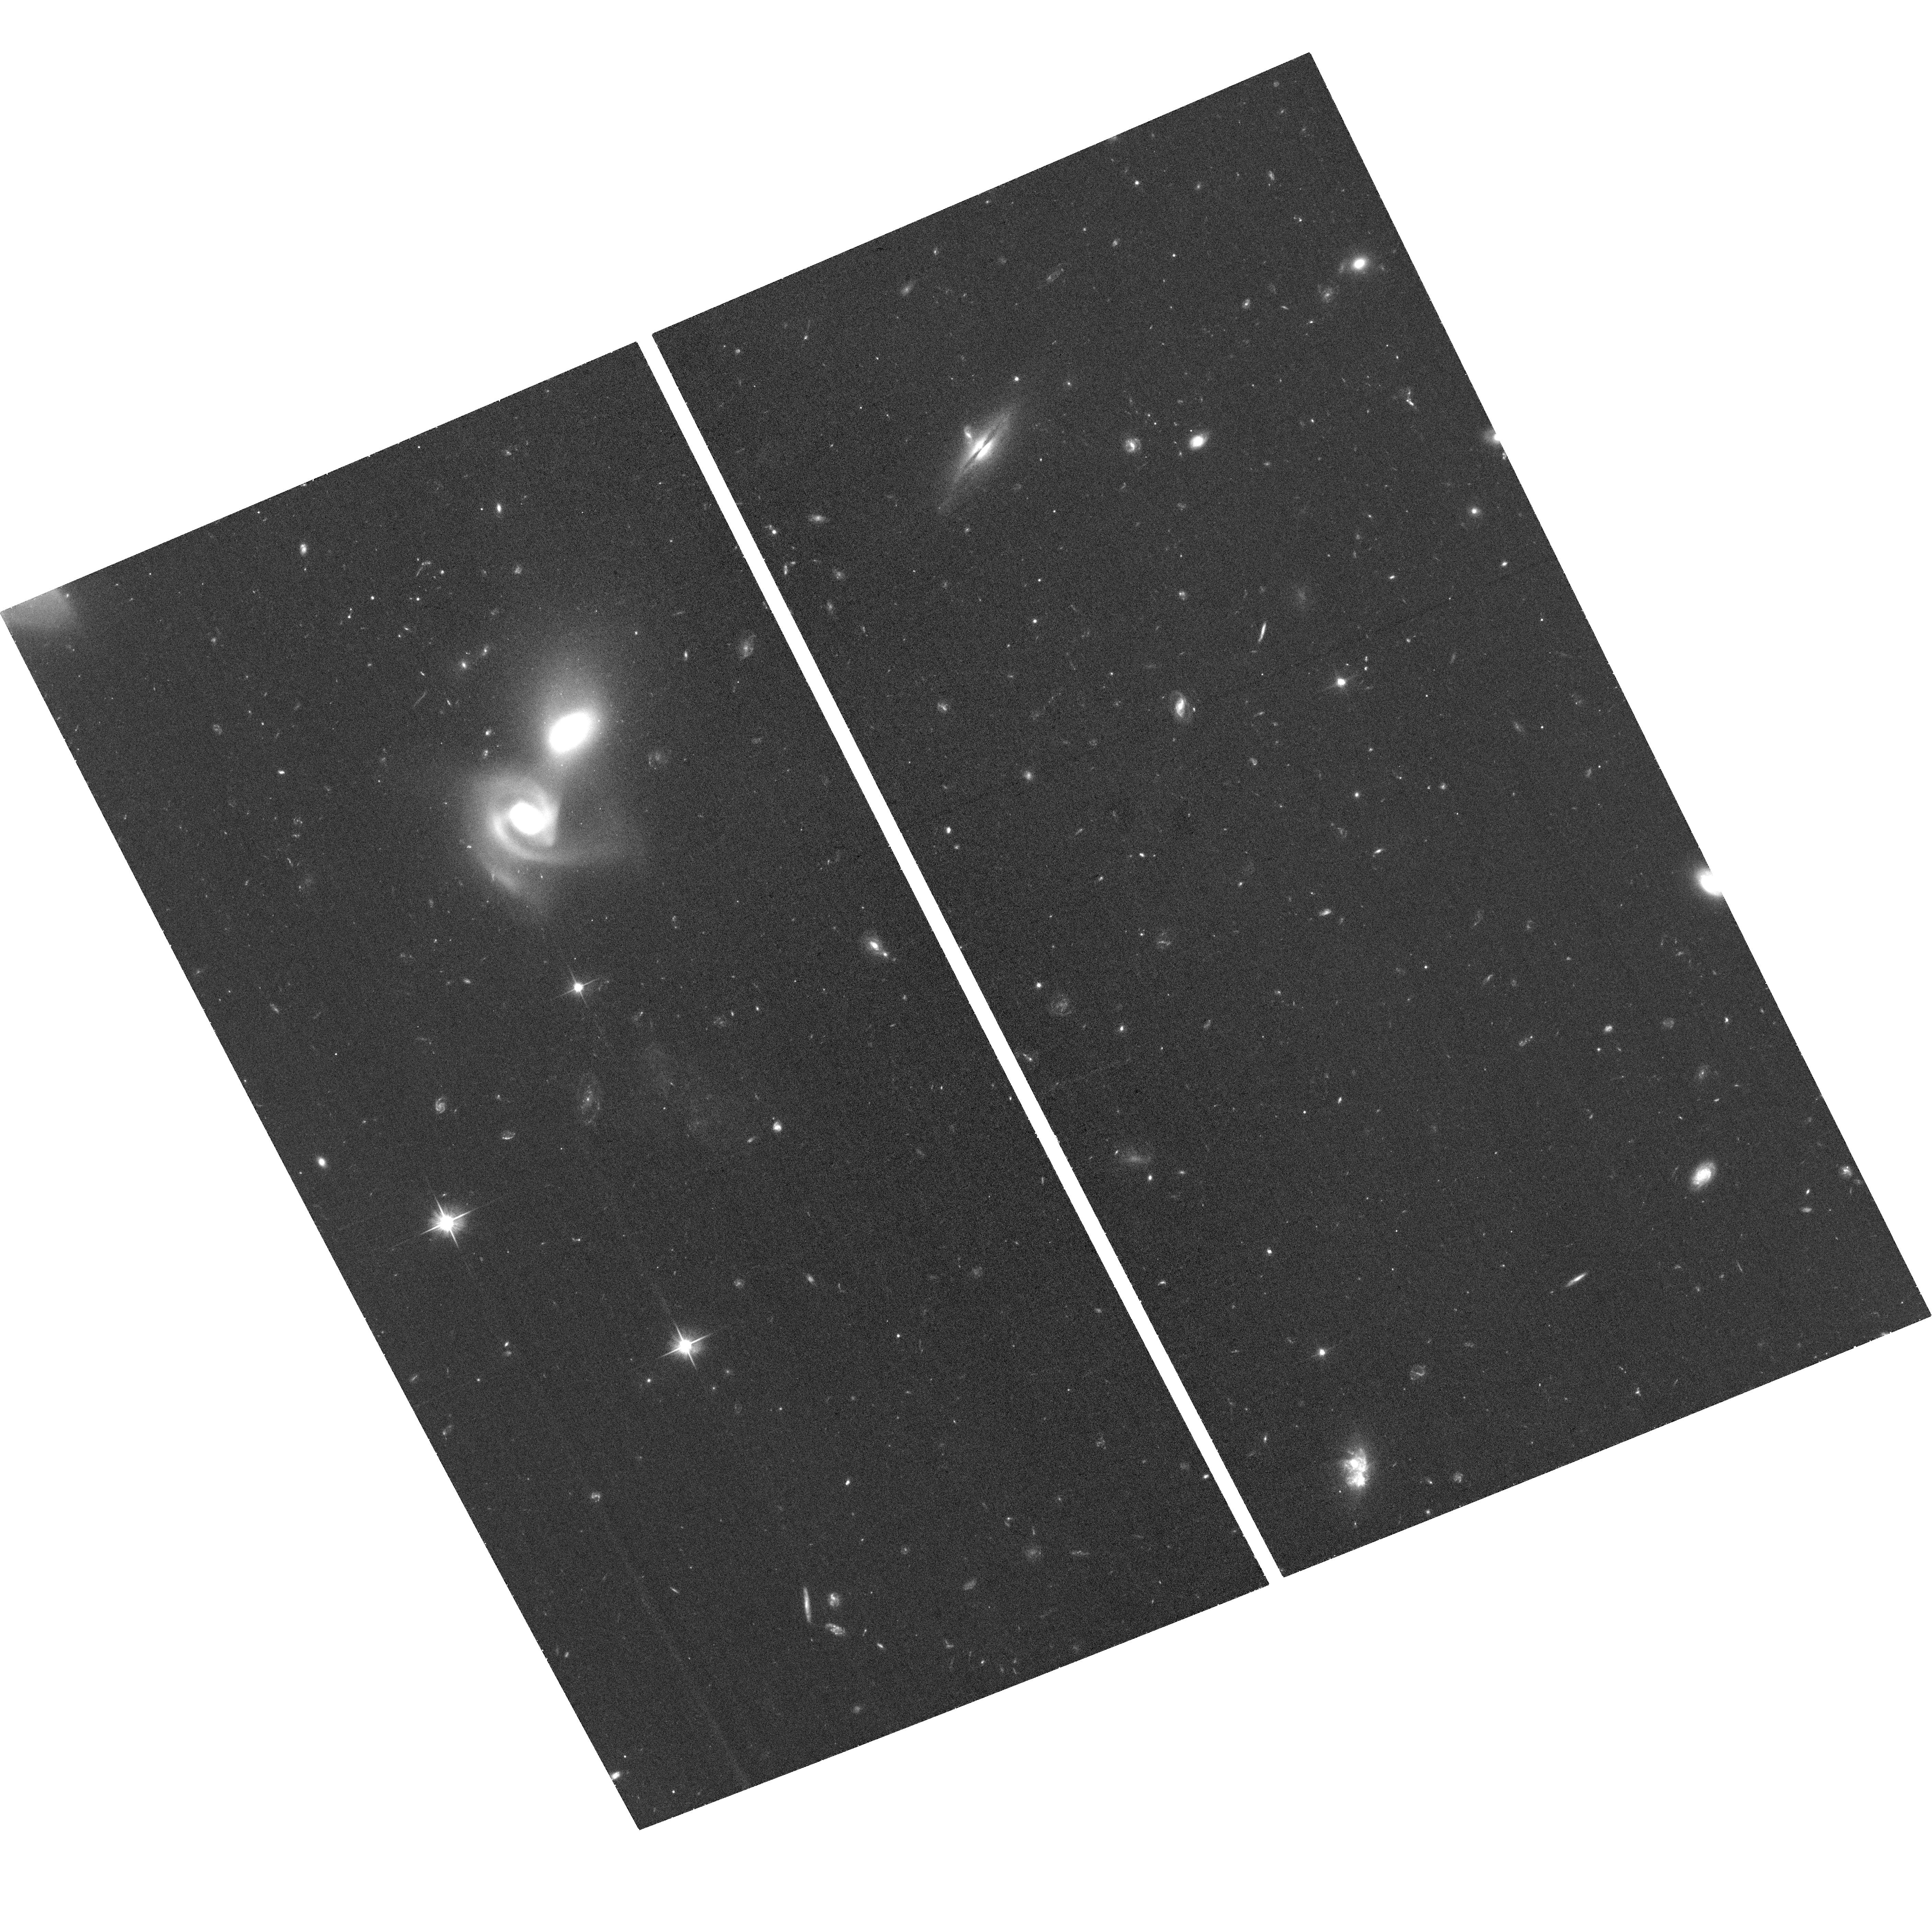
Target: BC8
Instrument: ACS/WFC
Filter: F606W
Exposure: 34 min
Observation ID: hst_17267_03_acs_wfc_f606w_jf3003

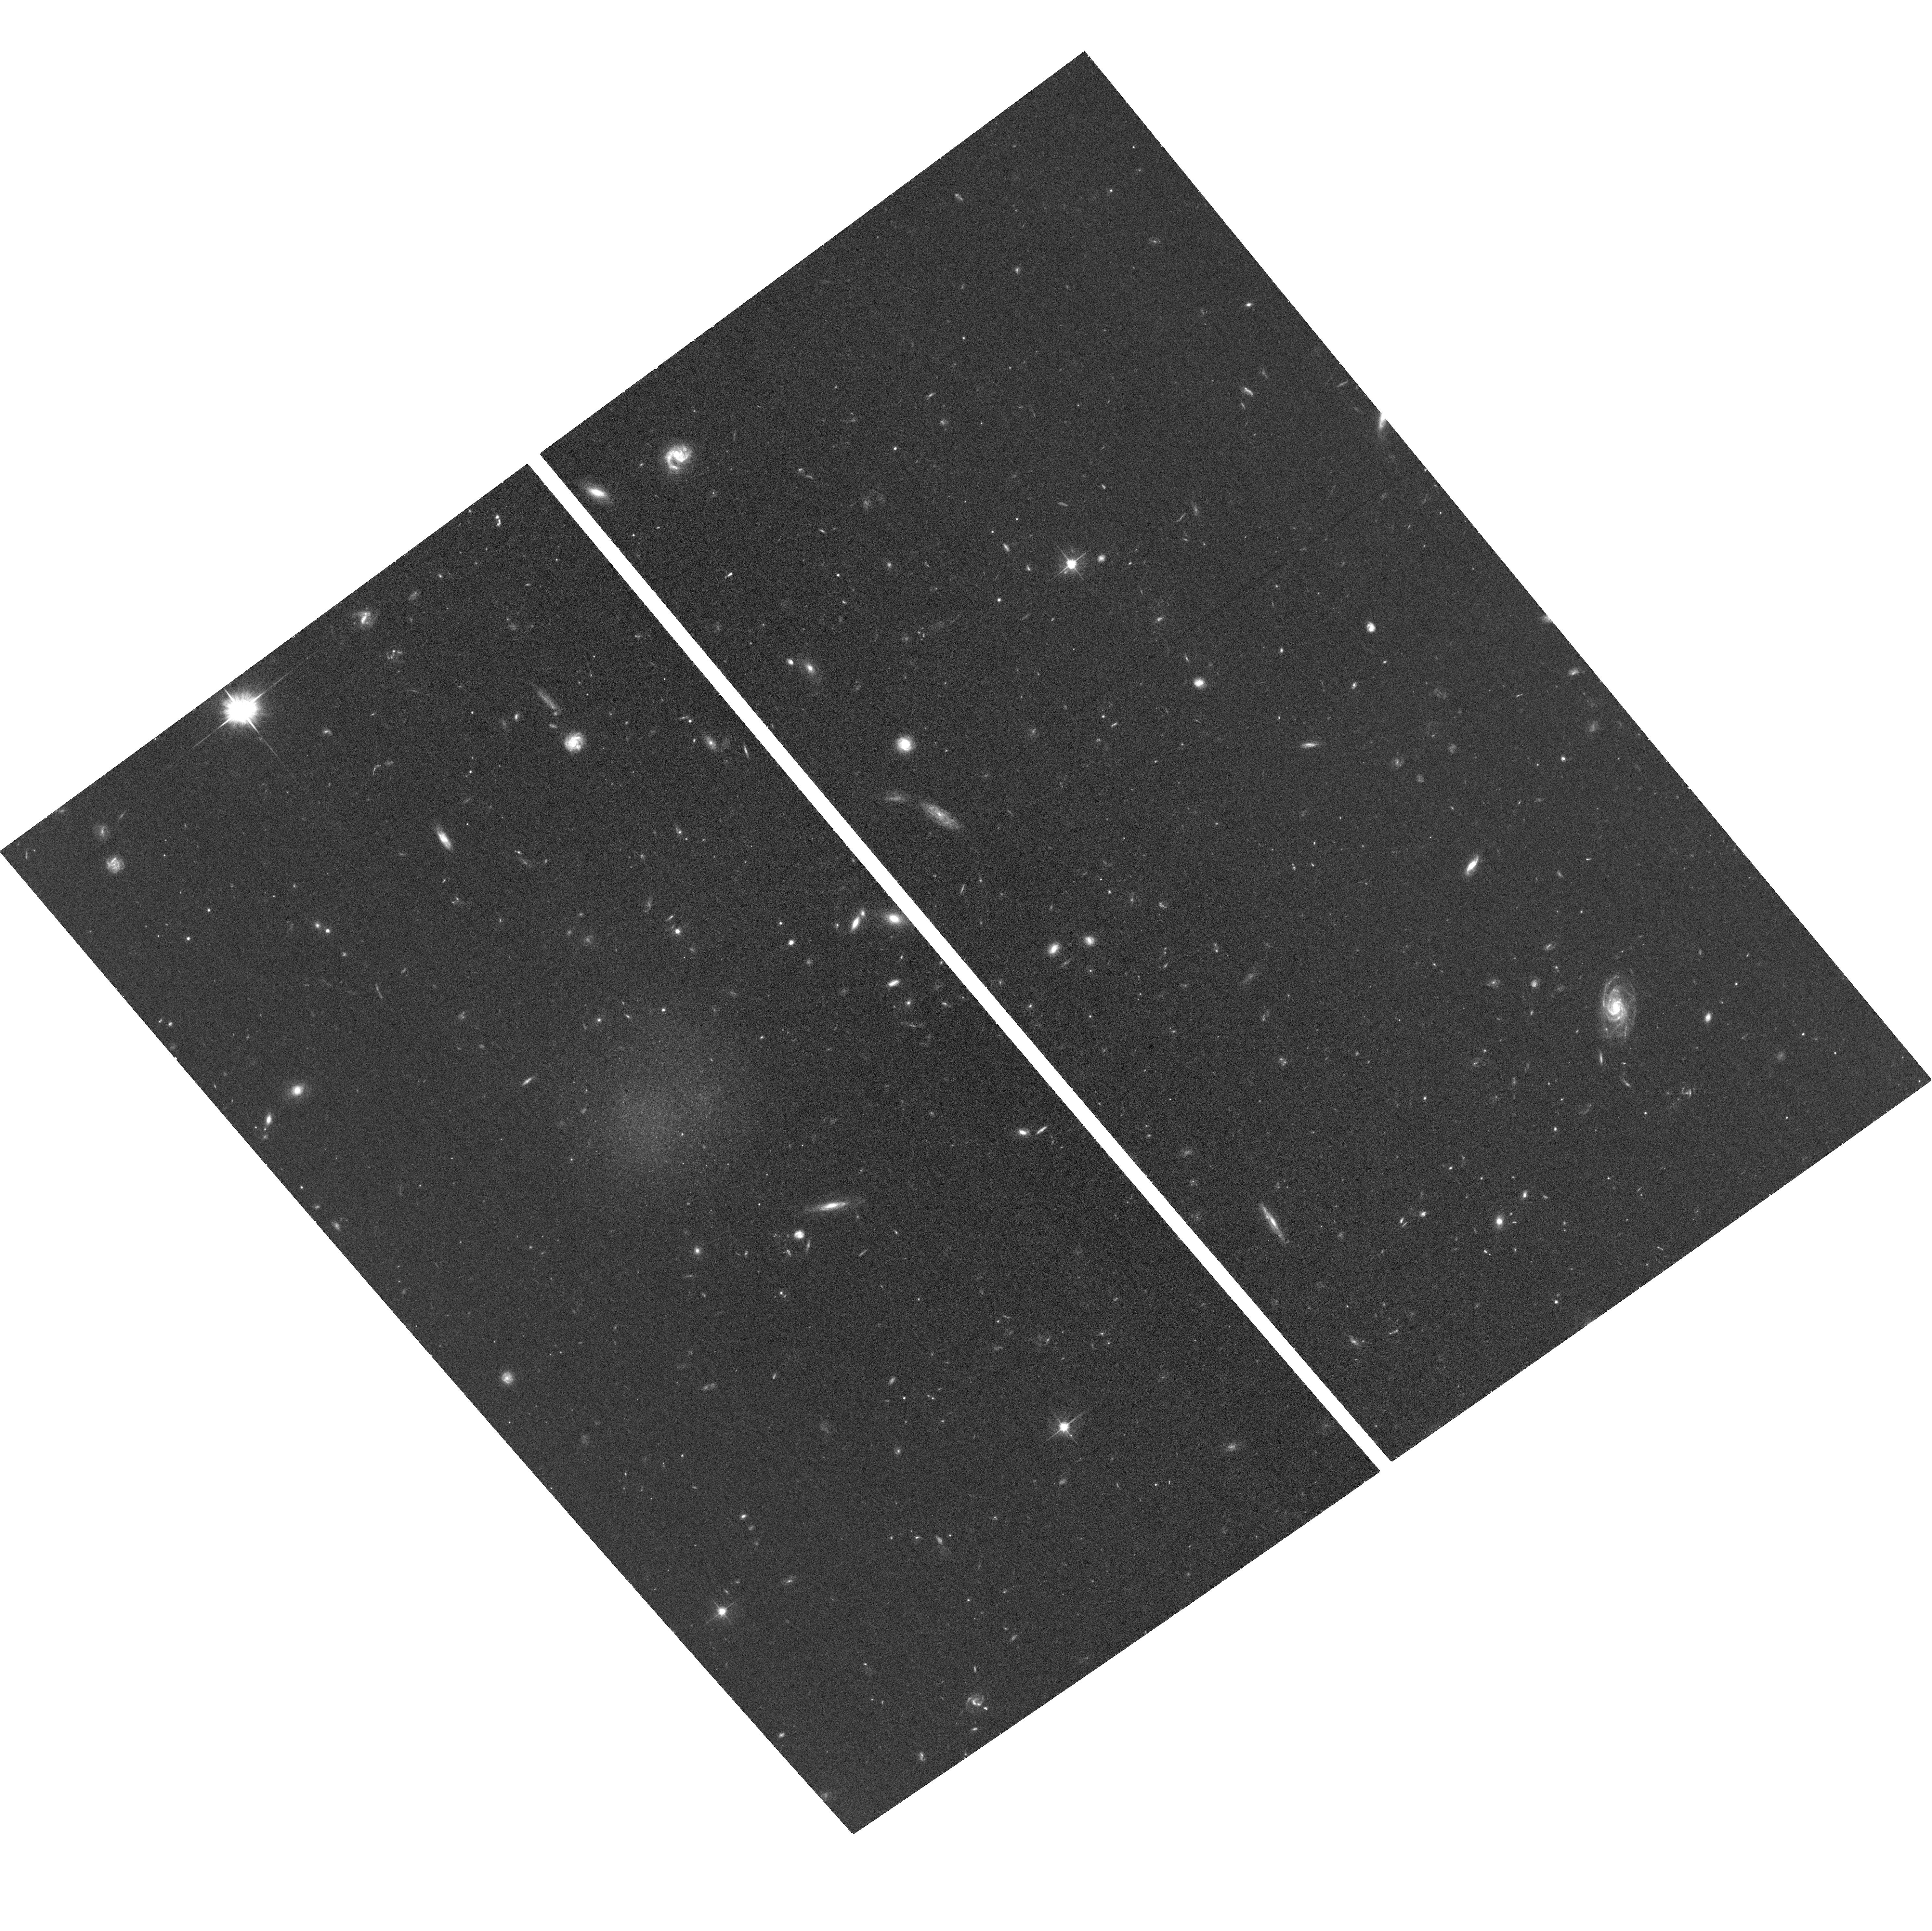
Target: BC7
Instrument: ACS/WFC
Filter: F606W
Exposure: 35 min
Observation ID: hst_17267_02_acs_wfc_f606w_jf3002

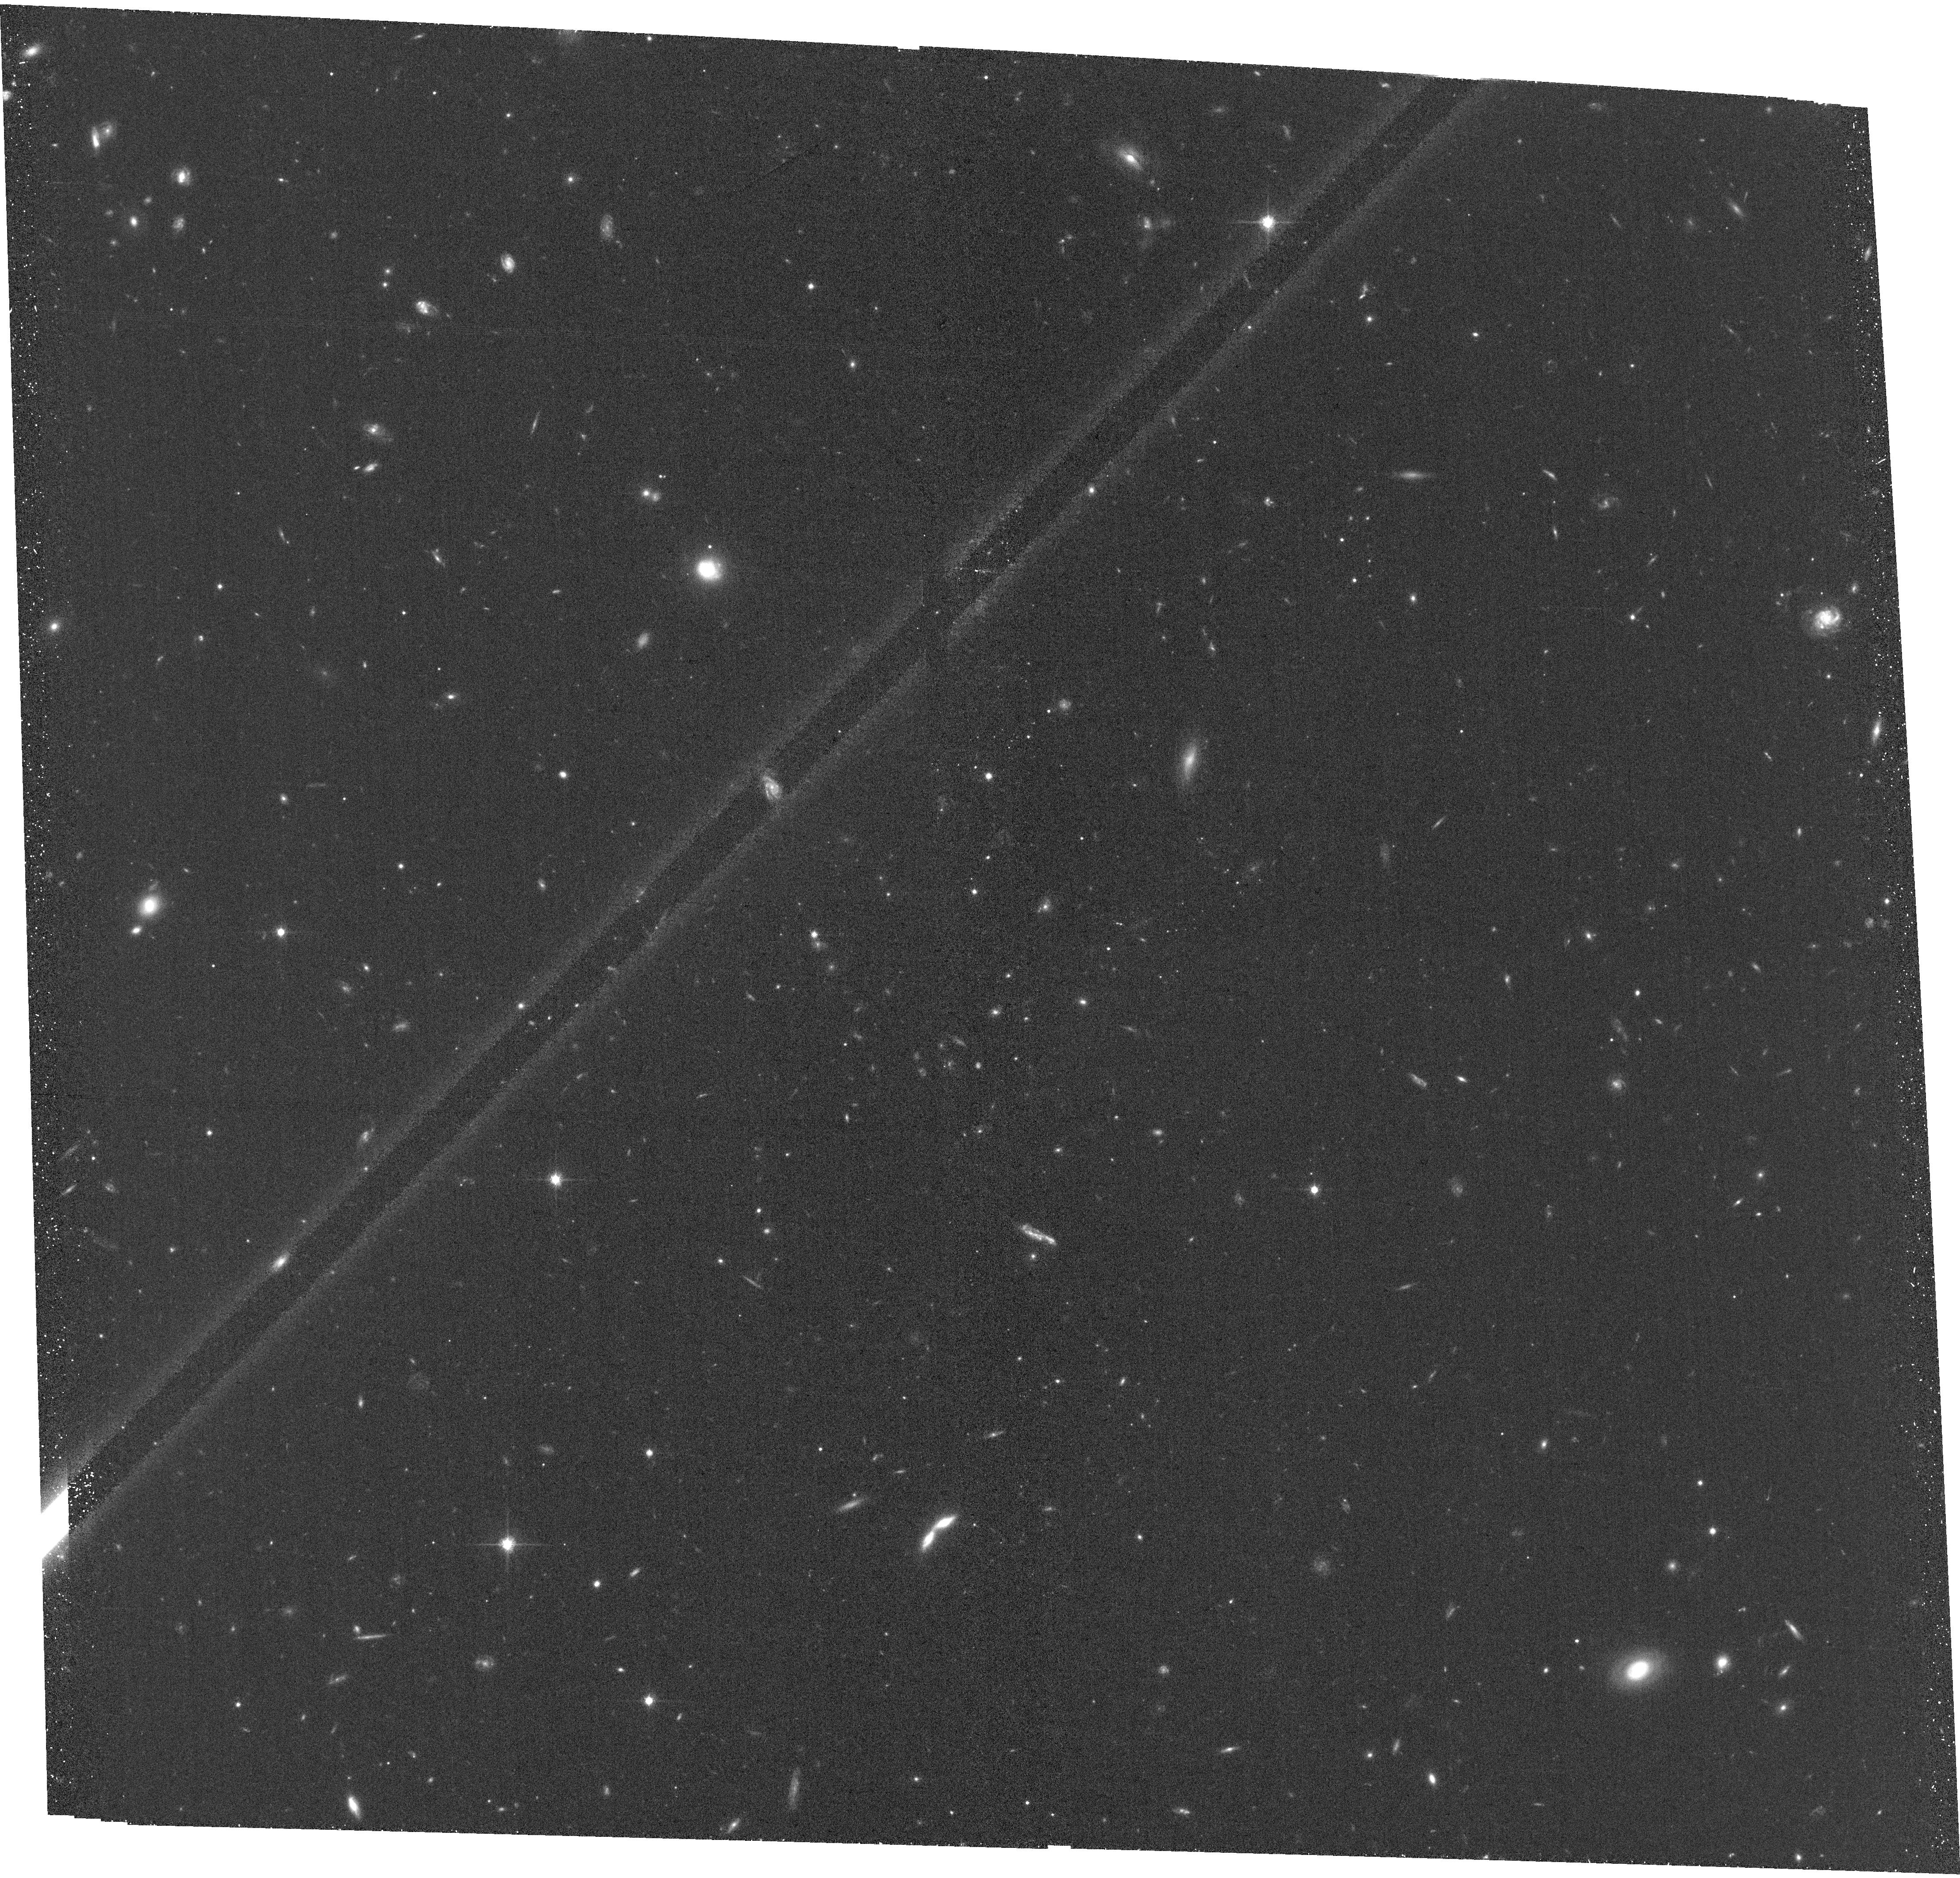
Target: BC6
Instrument: ACS/WFC
Filter: F814W
Exposure: 35 min
Observation ID: hst_17267_01_acs_wfc_f814w_jf3001

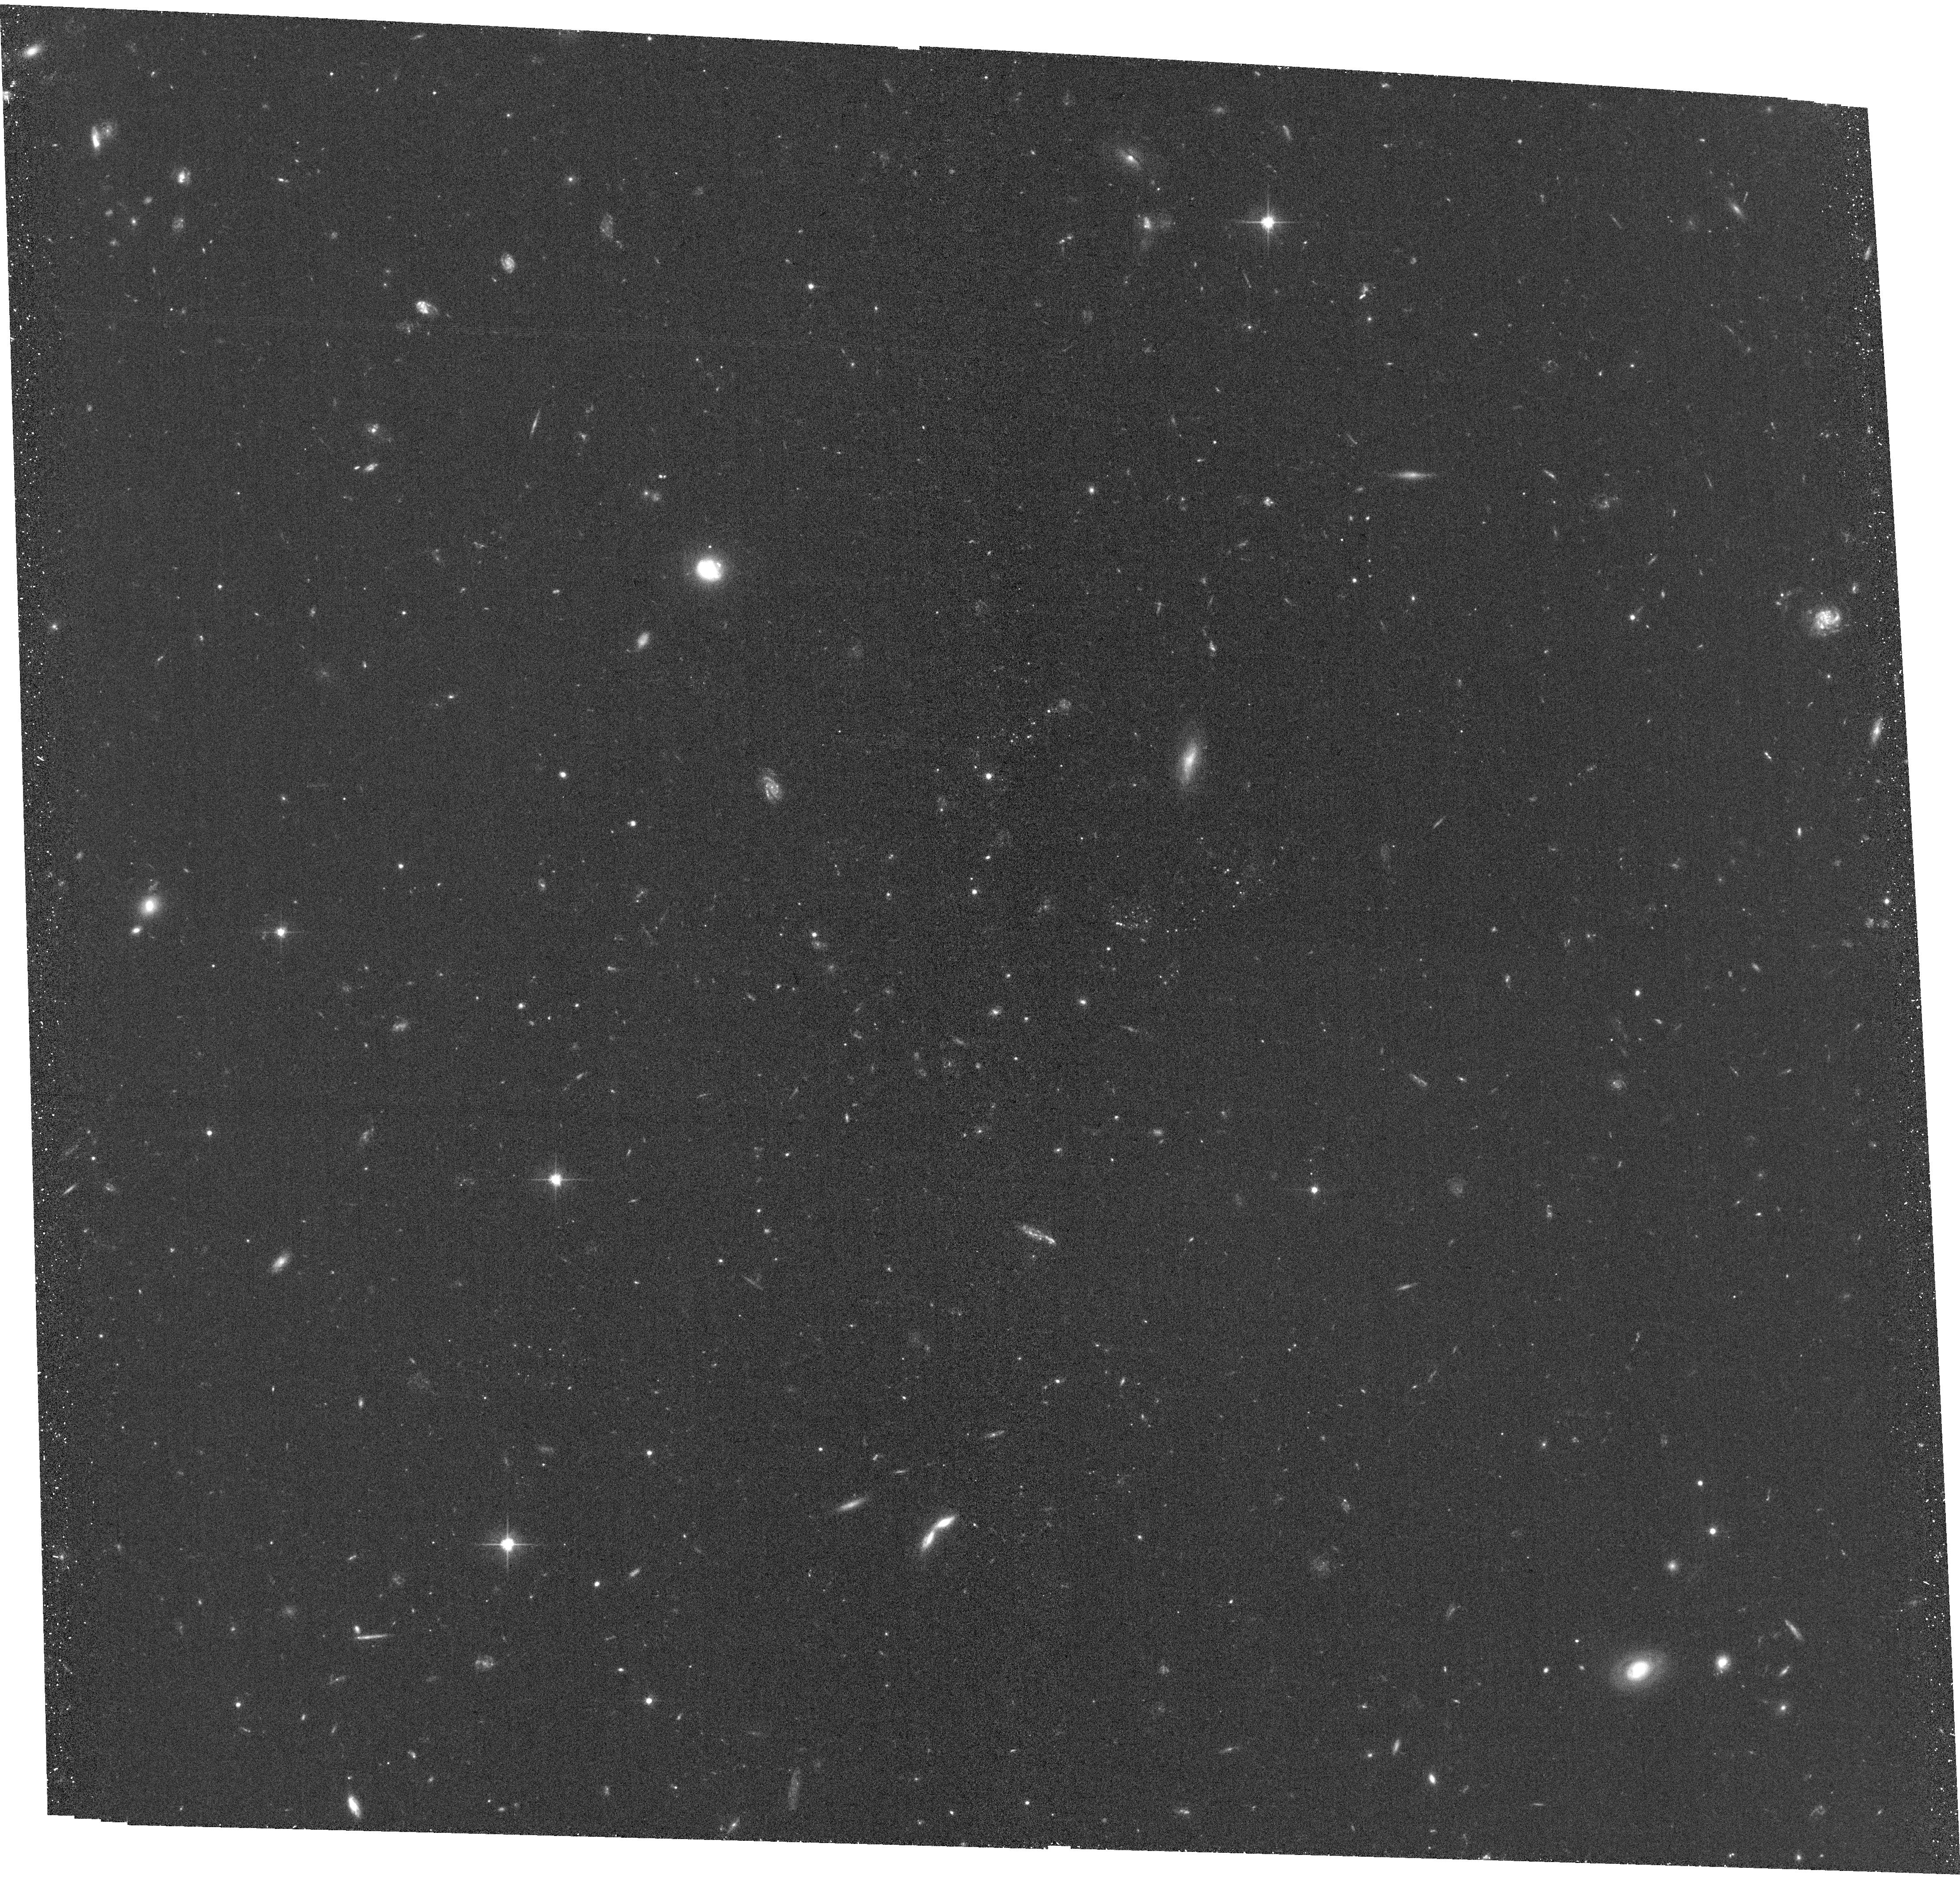
Target: BC6
Instrument: ACS/WFC
Filter: F606W
Exposure: 34 min
Observation ID: hst_17267_01_acs_wfc_f606w_jf3001

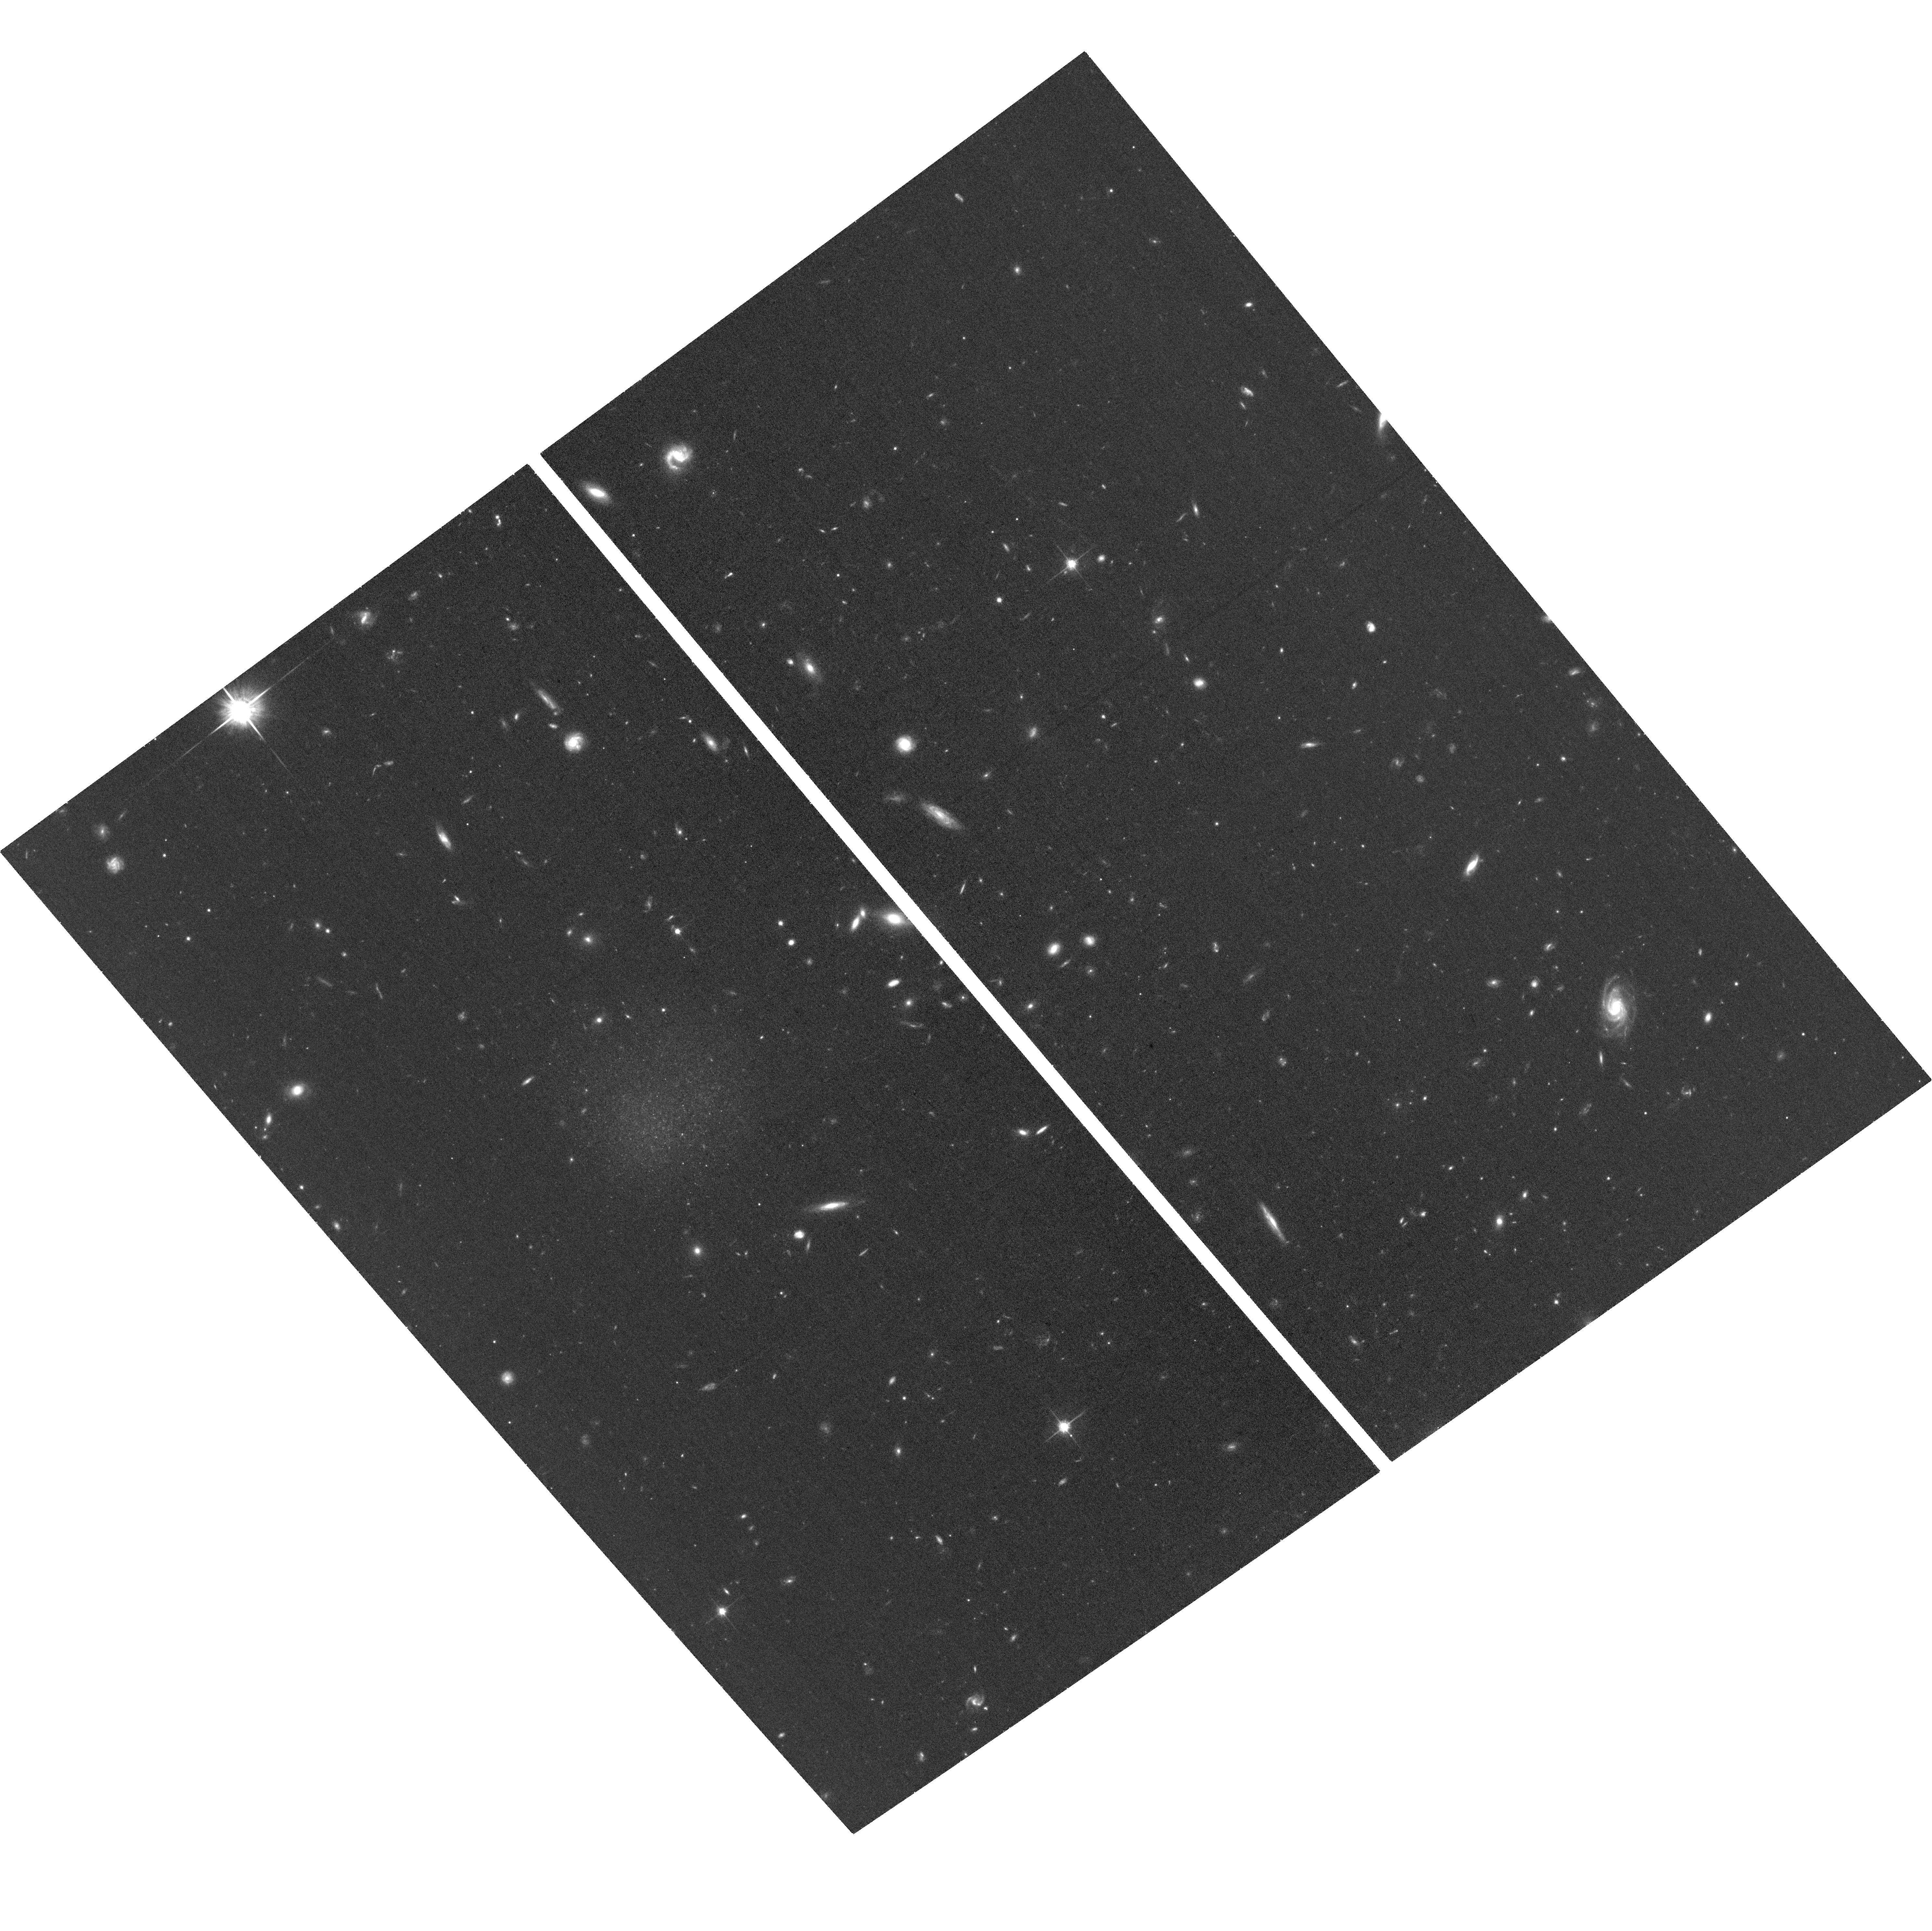
Target: BC7
Instrument: ACS/WFC
Filter: F814W
Exposure: 35 min
Observation ID: hst_17267_02_acs_wfc_f814w_jf3002

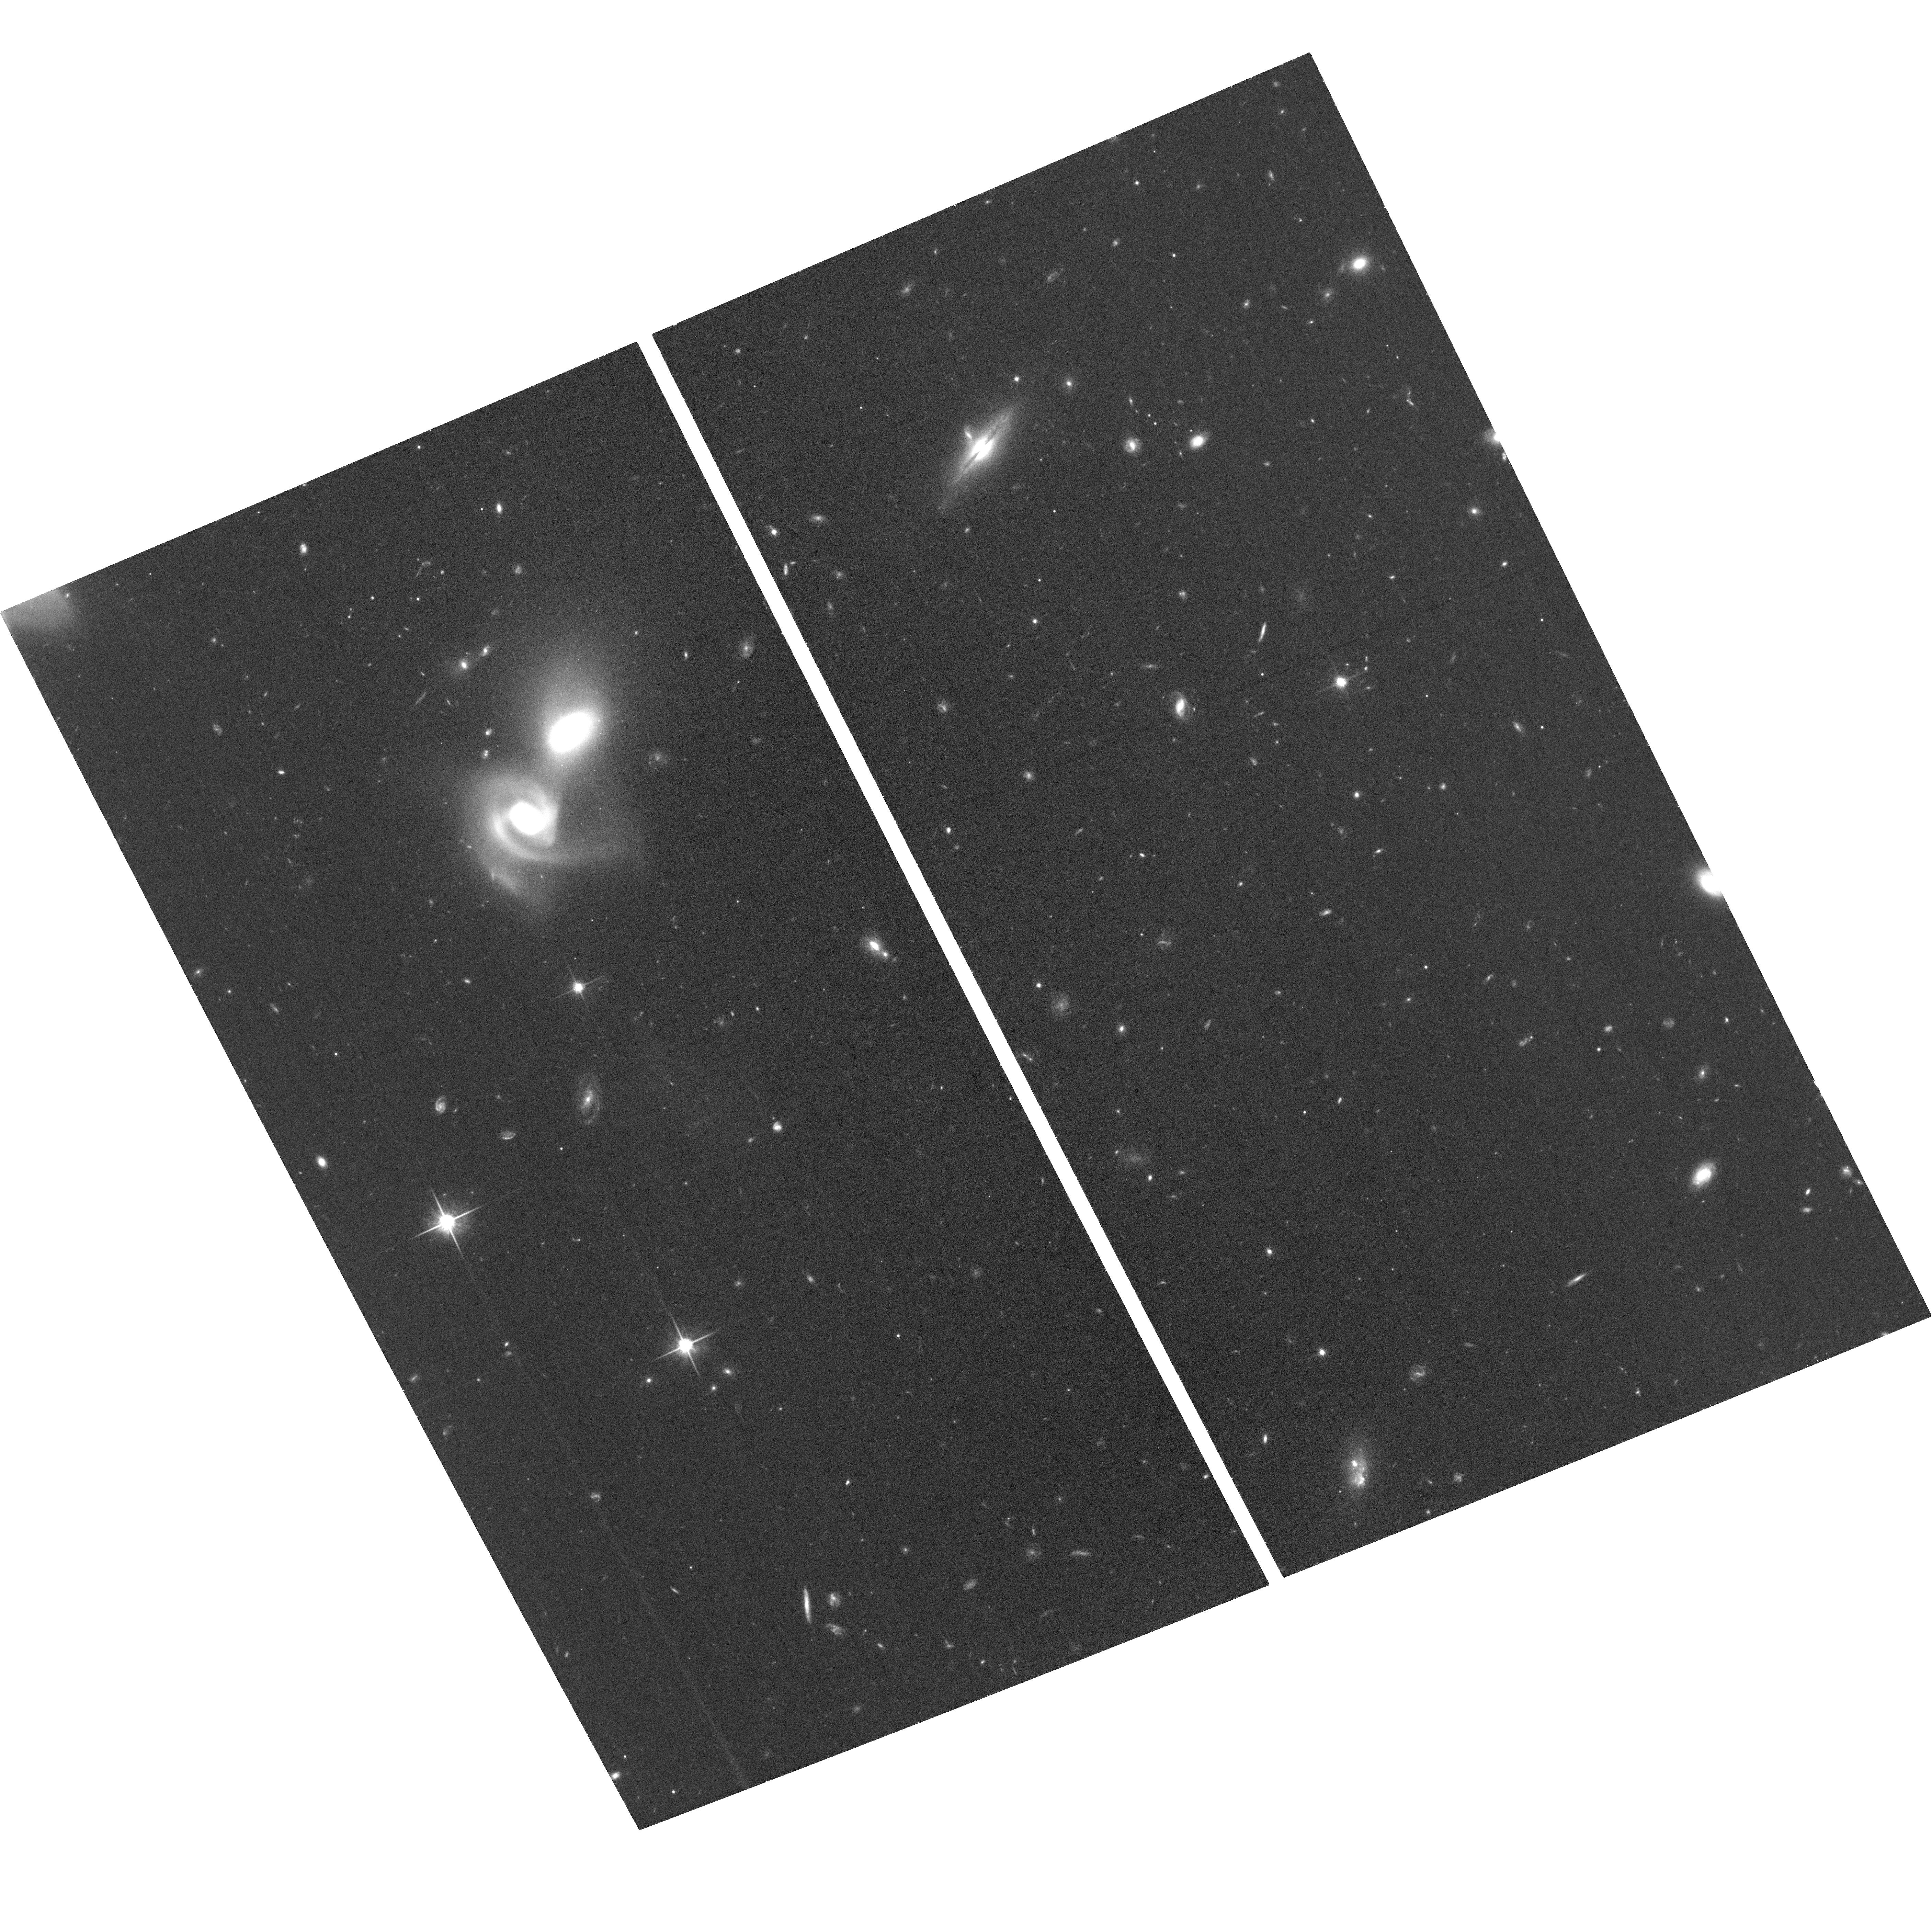
Target: BC8
Instrument: ACS/WFC
Filter: F814W
Exposure: 35 min
Observation ID: hst_17267_03_acs_wfc_f814w_jf3003

Gas content of a new class of stellar system in the Virgo cluster (PI: Jones, Michael Gordon)

A recently discovered class of isolated, tiny, blue stellar systems in the Virgo cluster present a challenge for our current models of ram pressure stripping, the process by which they are thought to have formed, and which is responsible for the quenching of galaxies in clusters. Owing to their miniscule stellar masses and unique, clumpy morphology these objects are very difficult to identify and thus far only 5 confirmed examples are known. Here we propose GBT observations of a further 7 candidates to measure, or place tight constraints on, their HI masses. We also request HST observation of 3 of these candidates which span a slightly broader range of morphology than that of the known objects, in order to confirm these candidates and understand the full range of physical properties that these objects can exhibit. Although neutral gas is undoubtedly the principal component of these system upon formation, they appear to rapidly lose this gas after beginning to form stars. Thus, HI observations are key to understanding the evolutionary state of each object as well as providing constraints for models seeking to explain their formation via gas stripping of galaxies falling into the cluster.